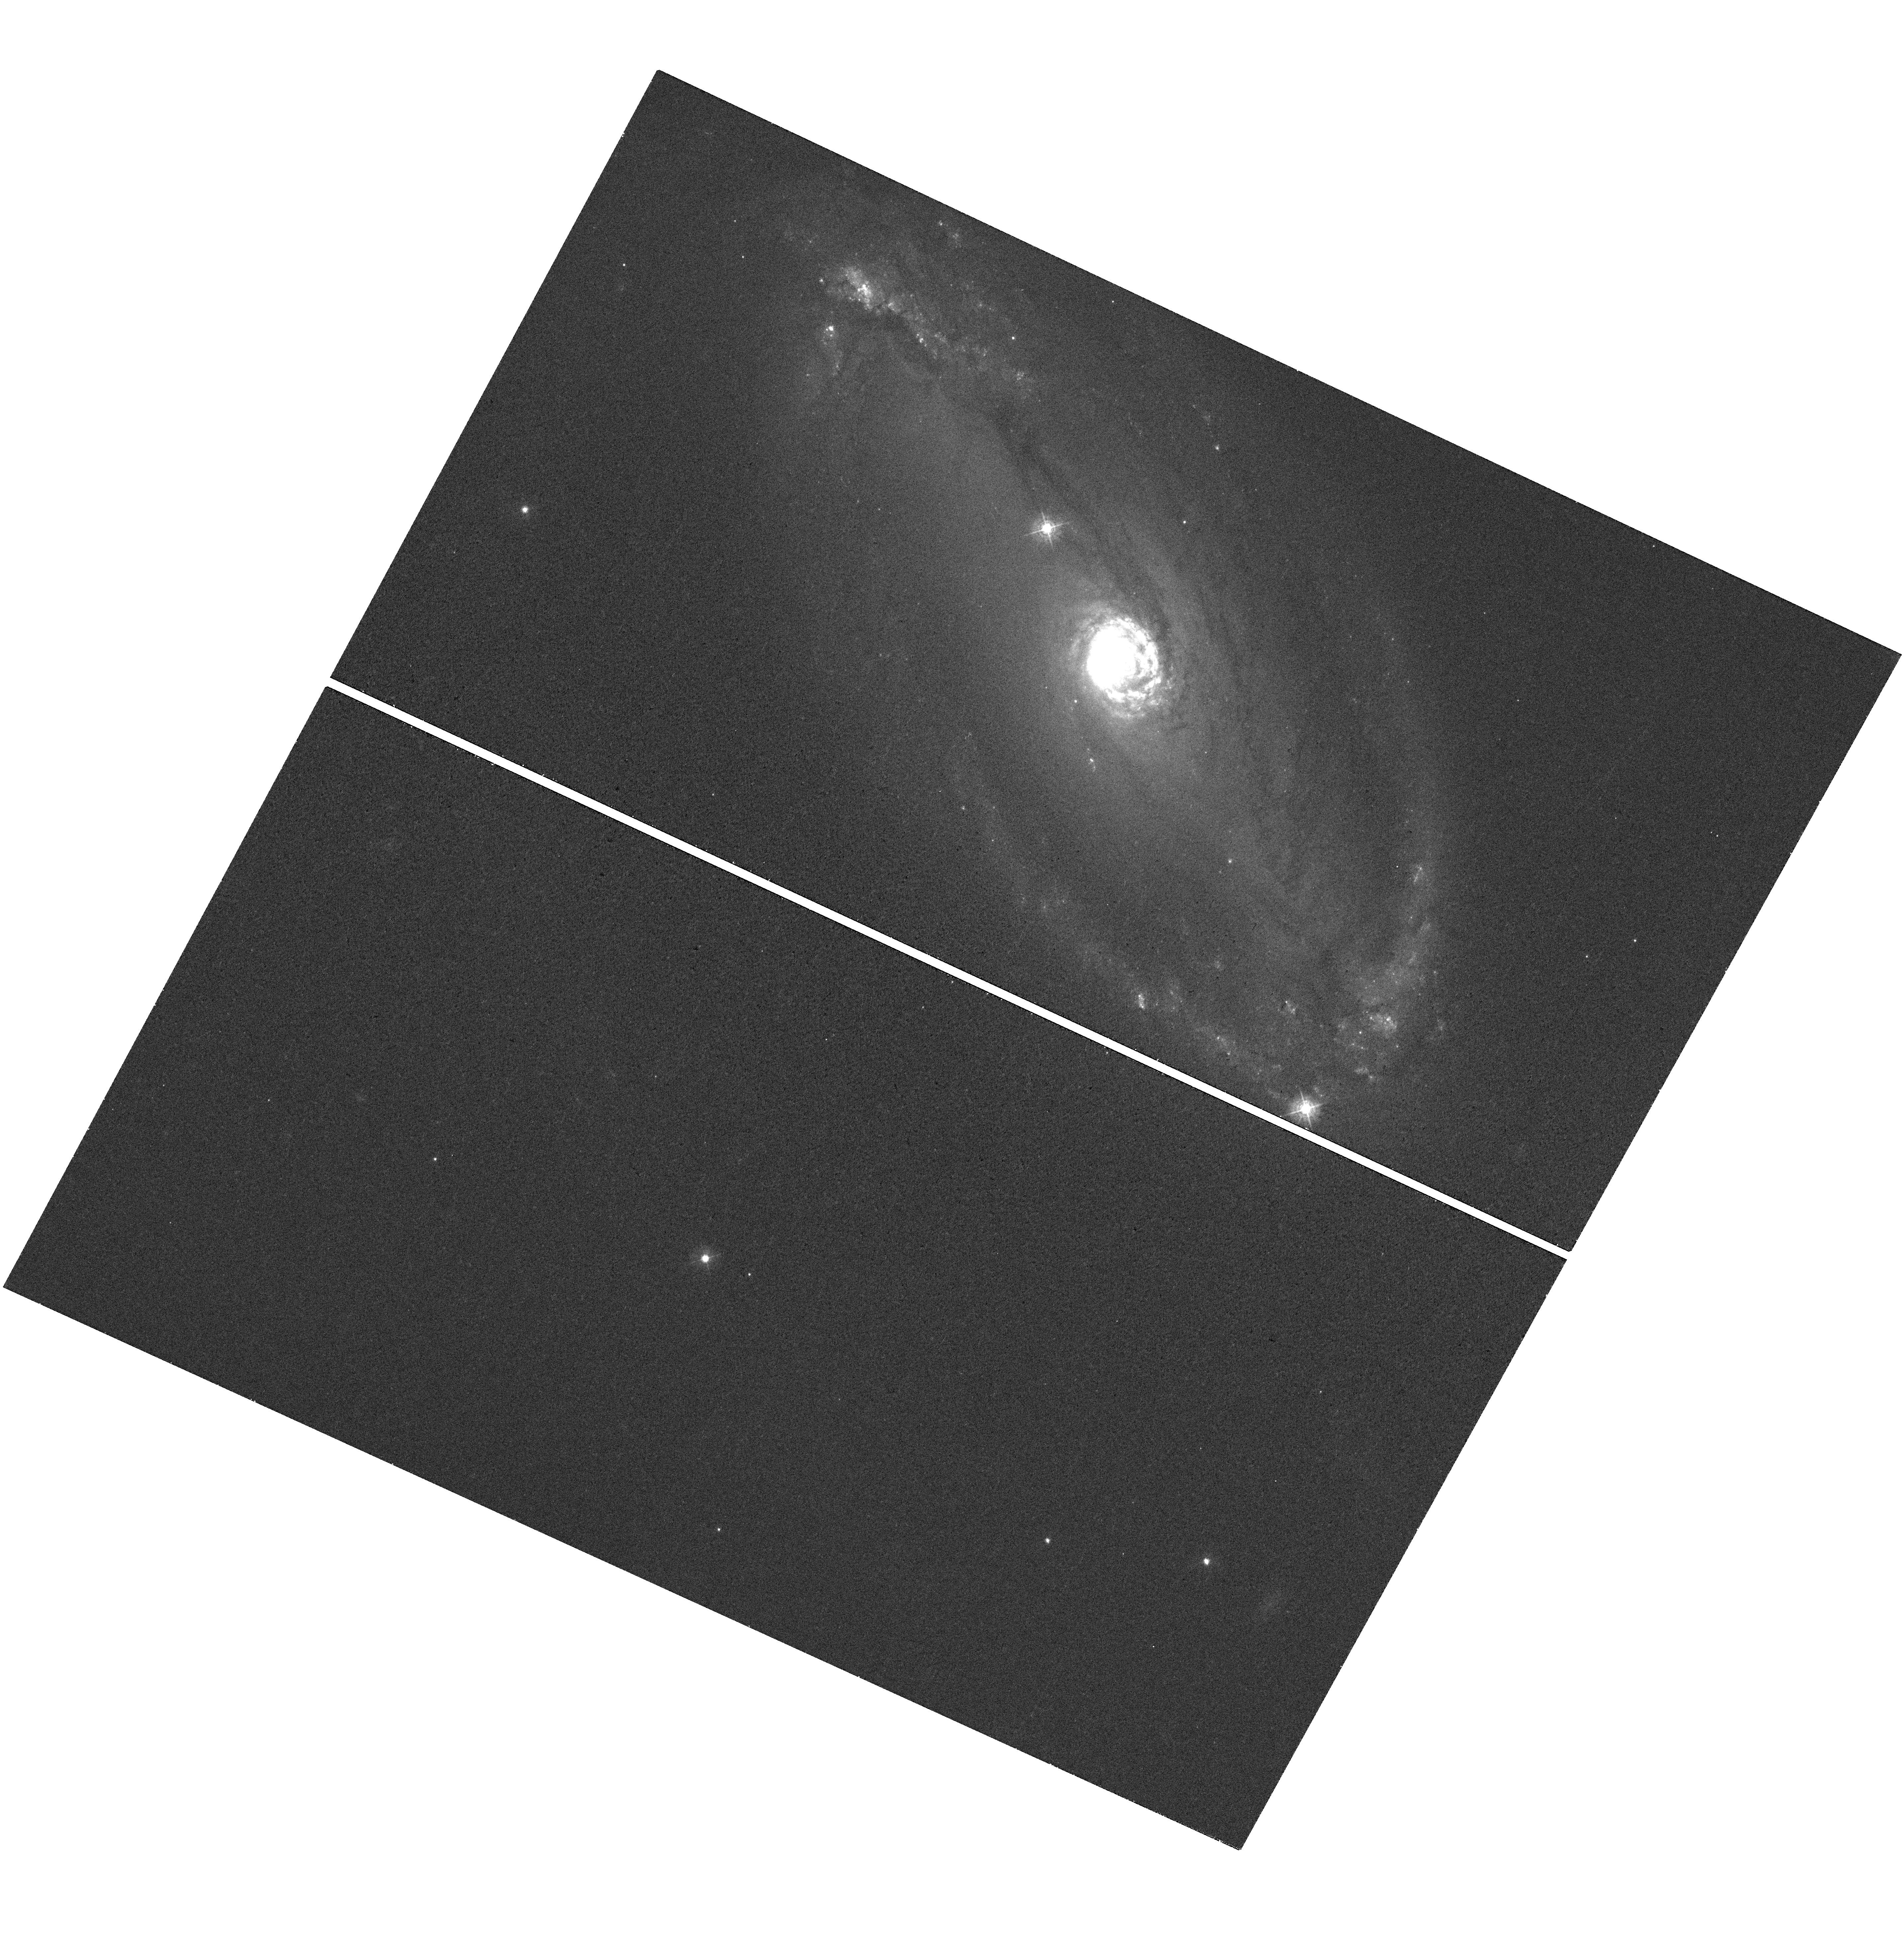
Target: NGC-5728. Instrument: WFC3/UVIS. Filter: F438W. Exposure: 9 min. Observation ID: hst_13755_09_wfc3_uvis_f438w_icml09

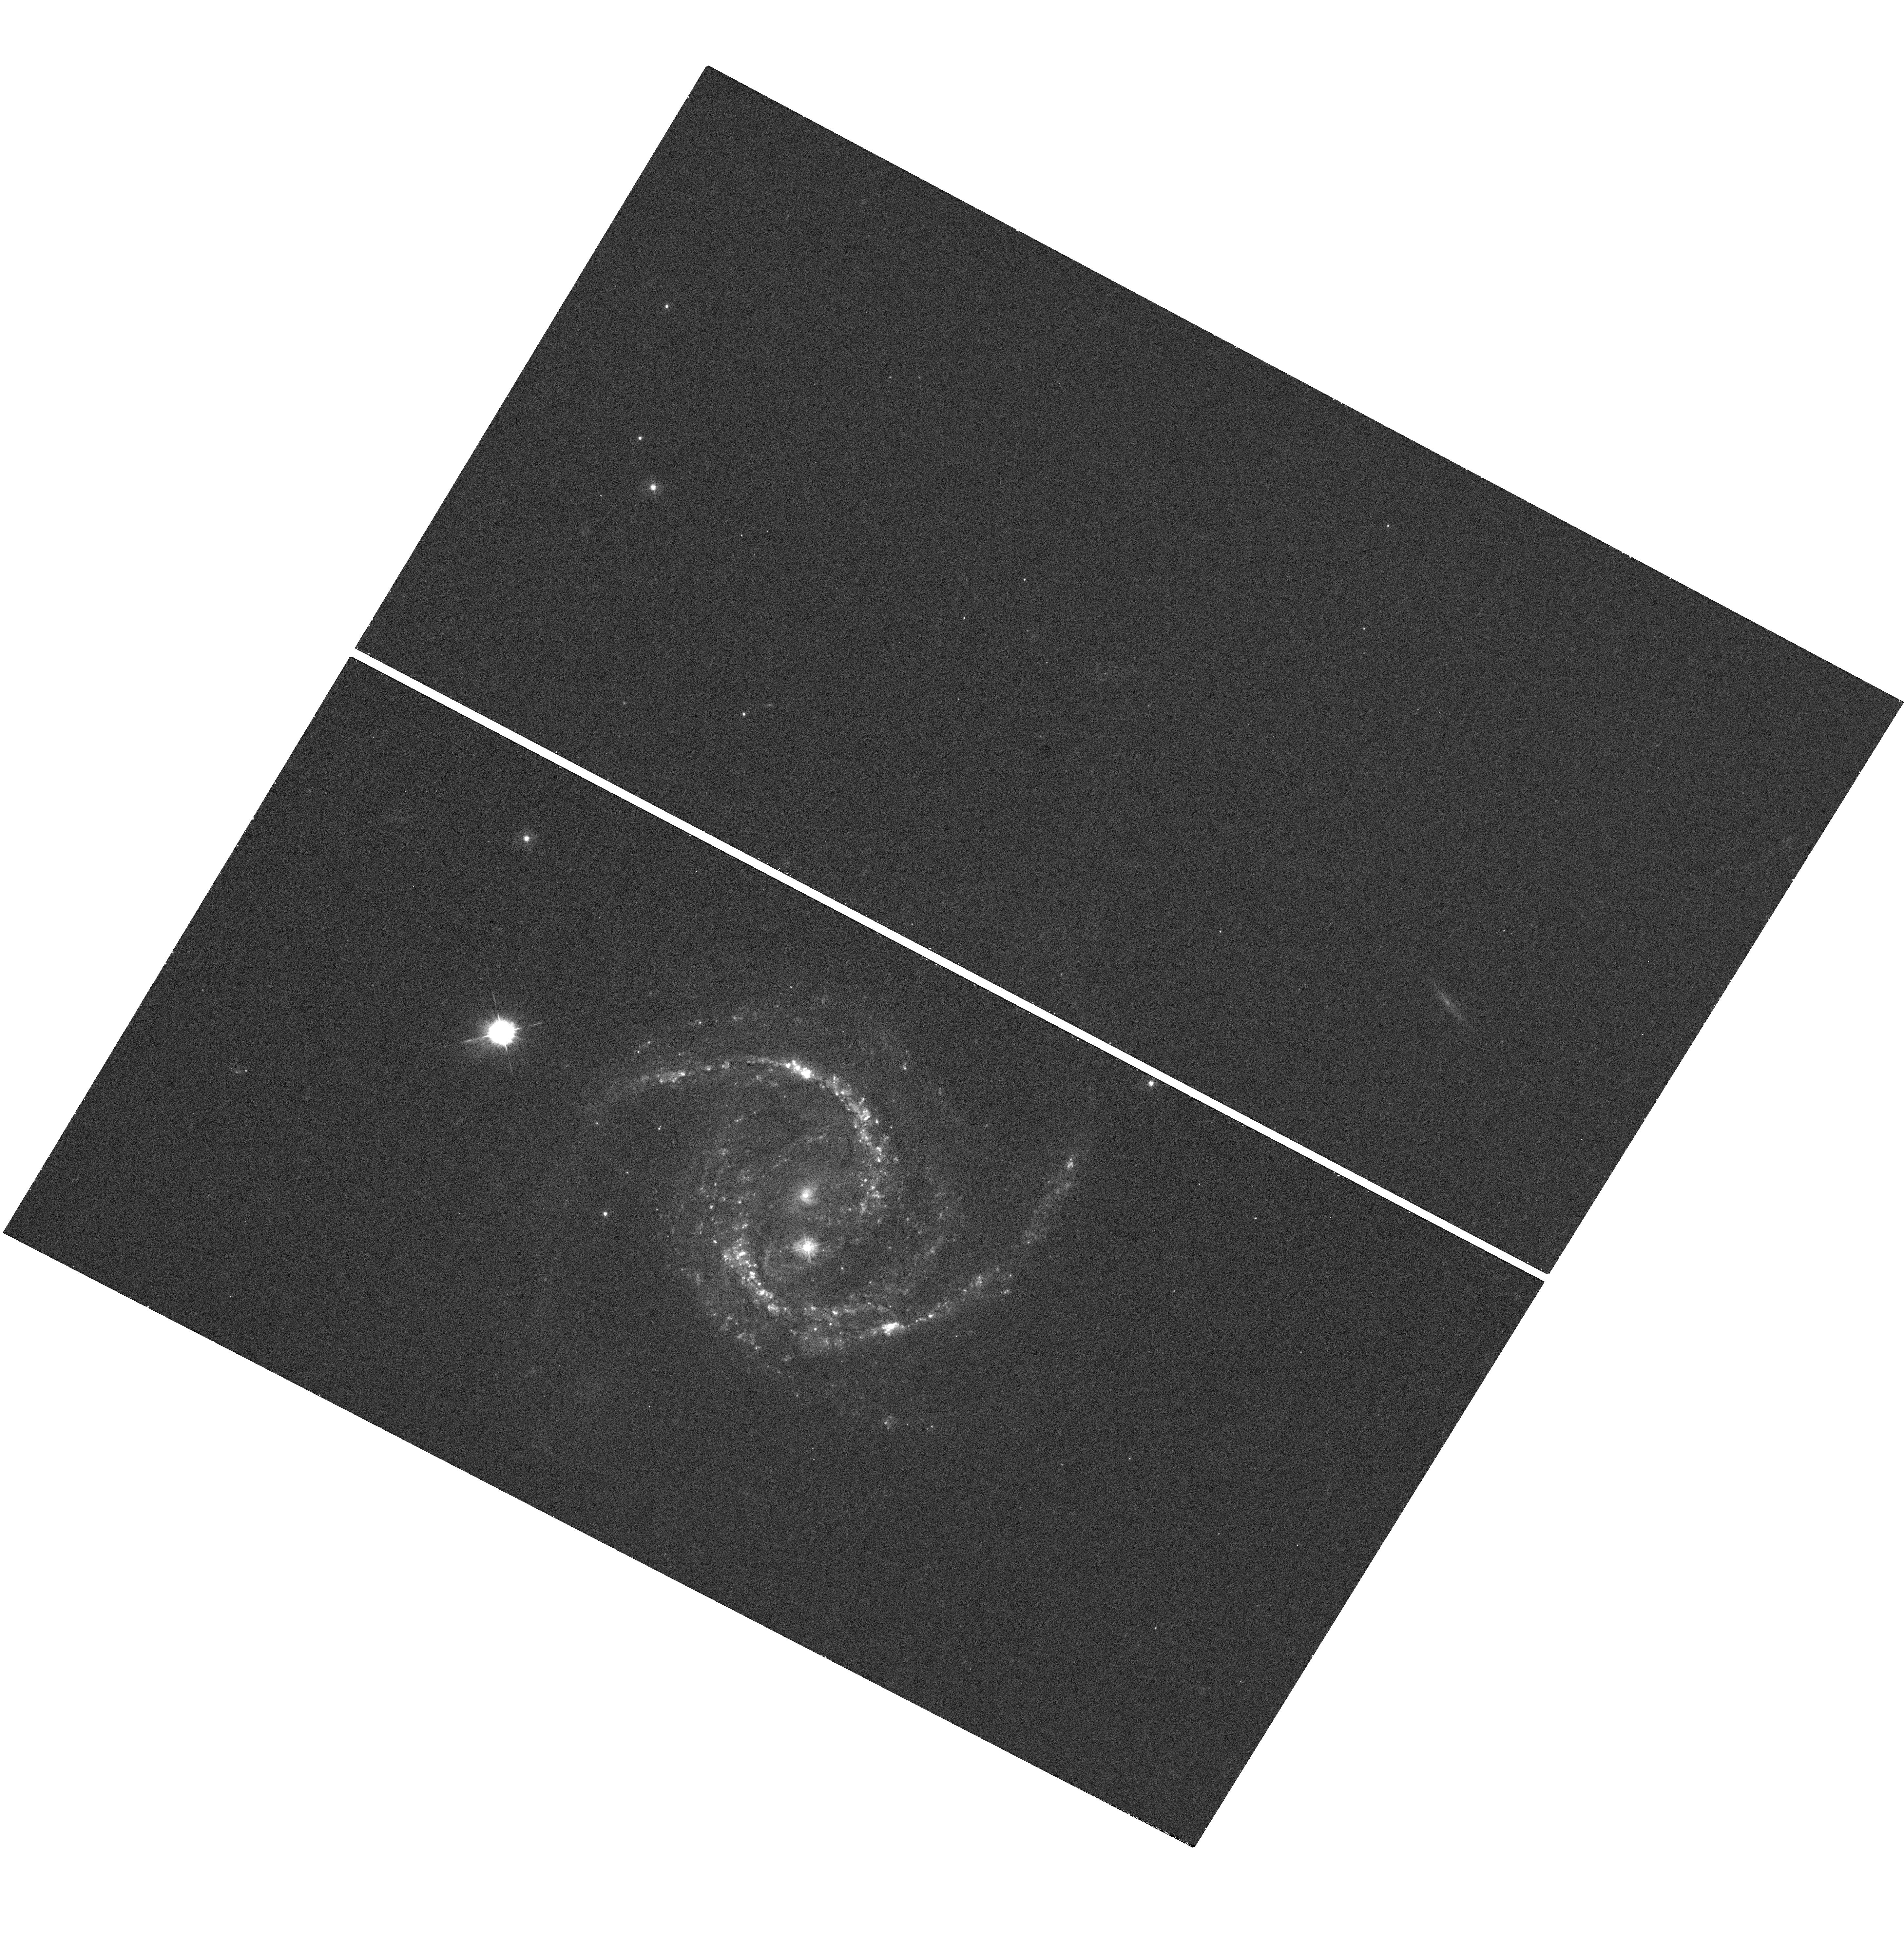
Target: NGC-5495. Instrument: WFC3/UVIS. Filter: F336W. Exposure: 20 min. Observation ID: hst_13755_08_wfc3_uvis_f336w_icml08

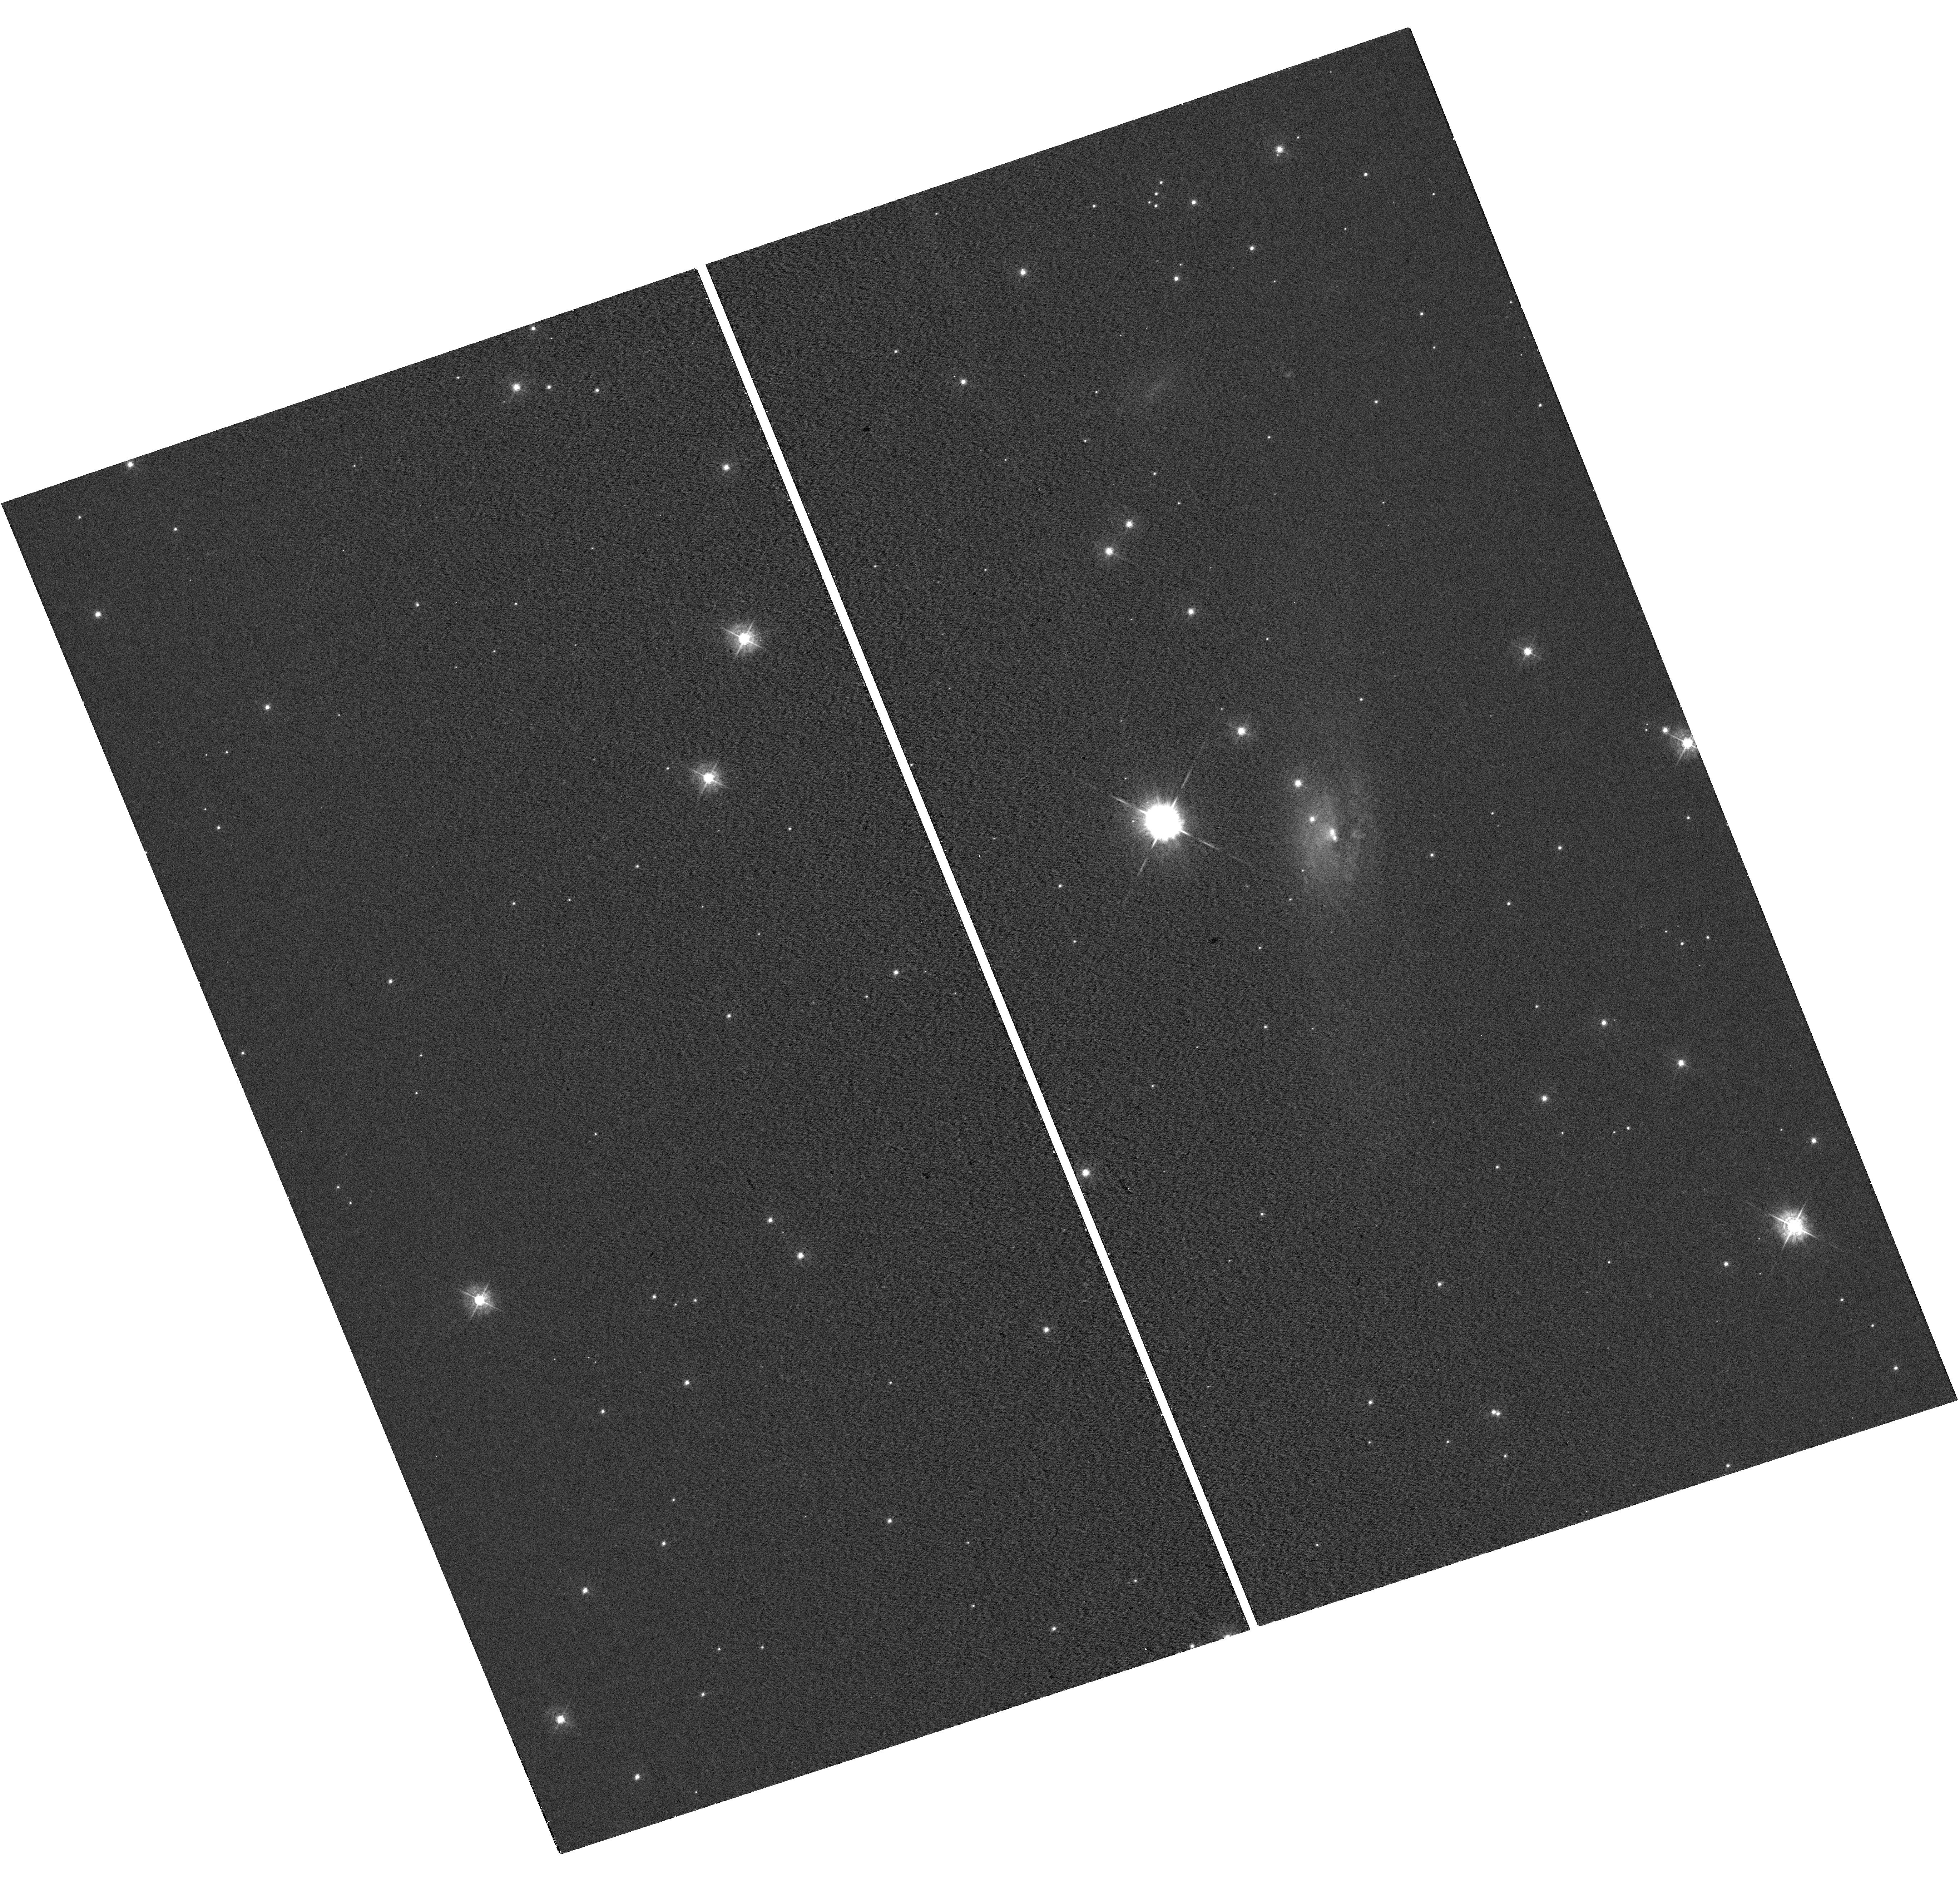
Target: ESO-558-9. Instrument: WFC3/UVIS. Filter: F438W. Exposure: 9 min. Observation ID: hst_13755_05_wfc3_uvis_f438w_icml05

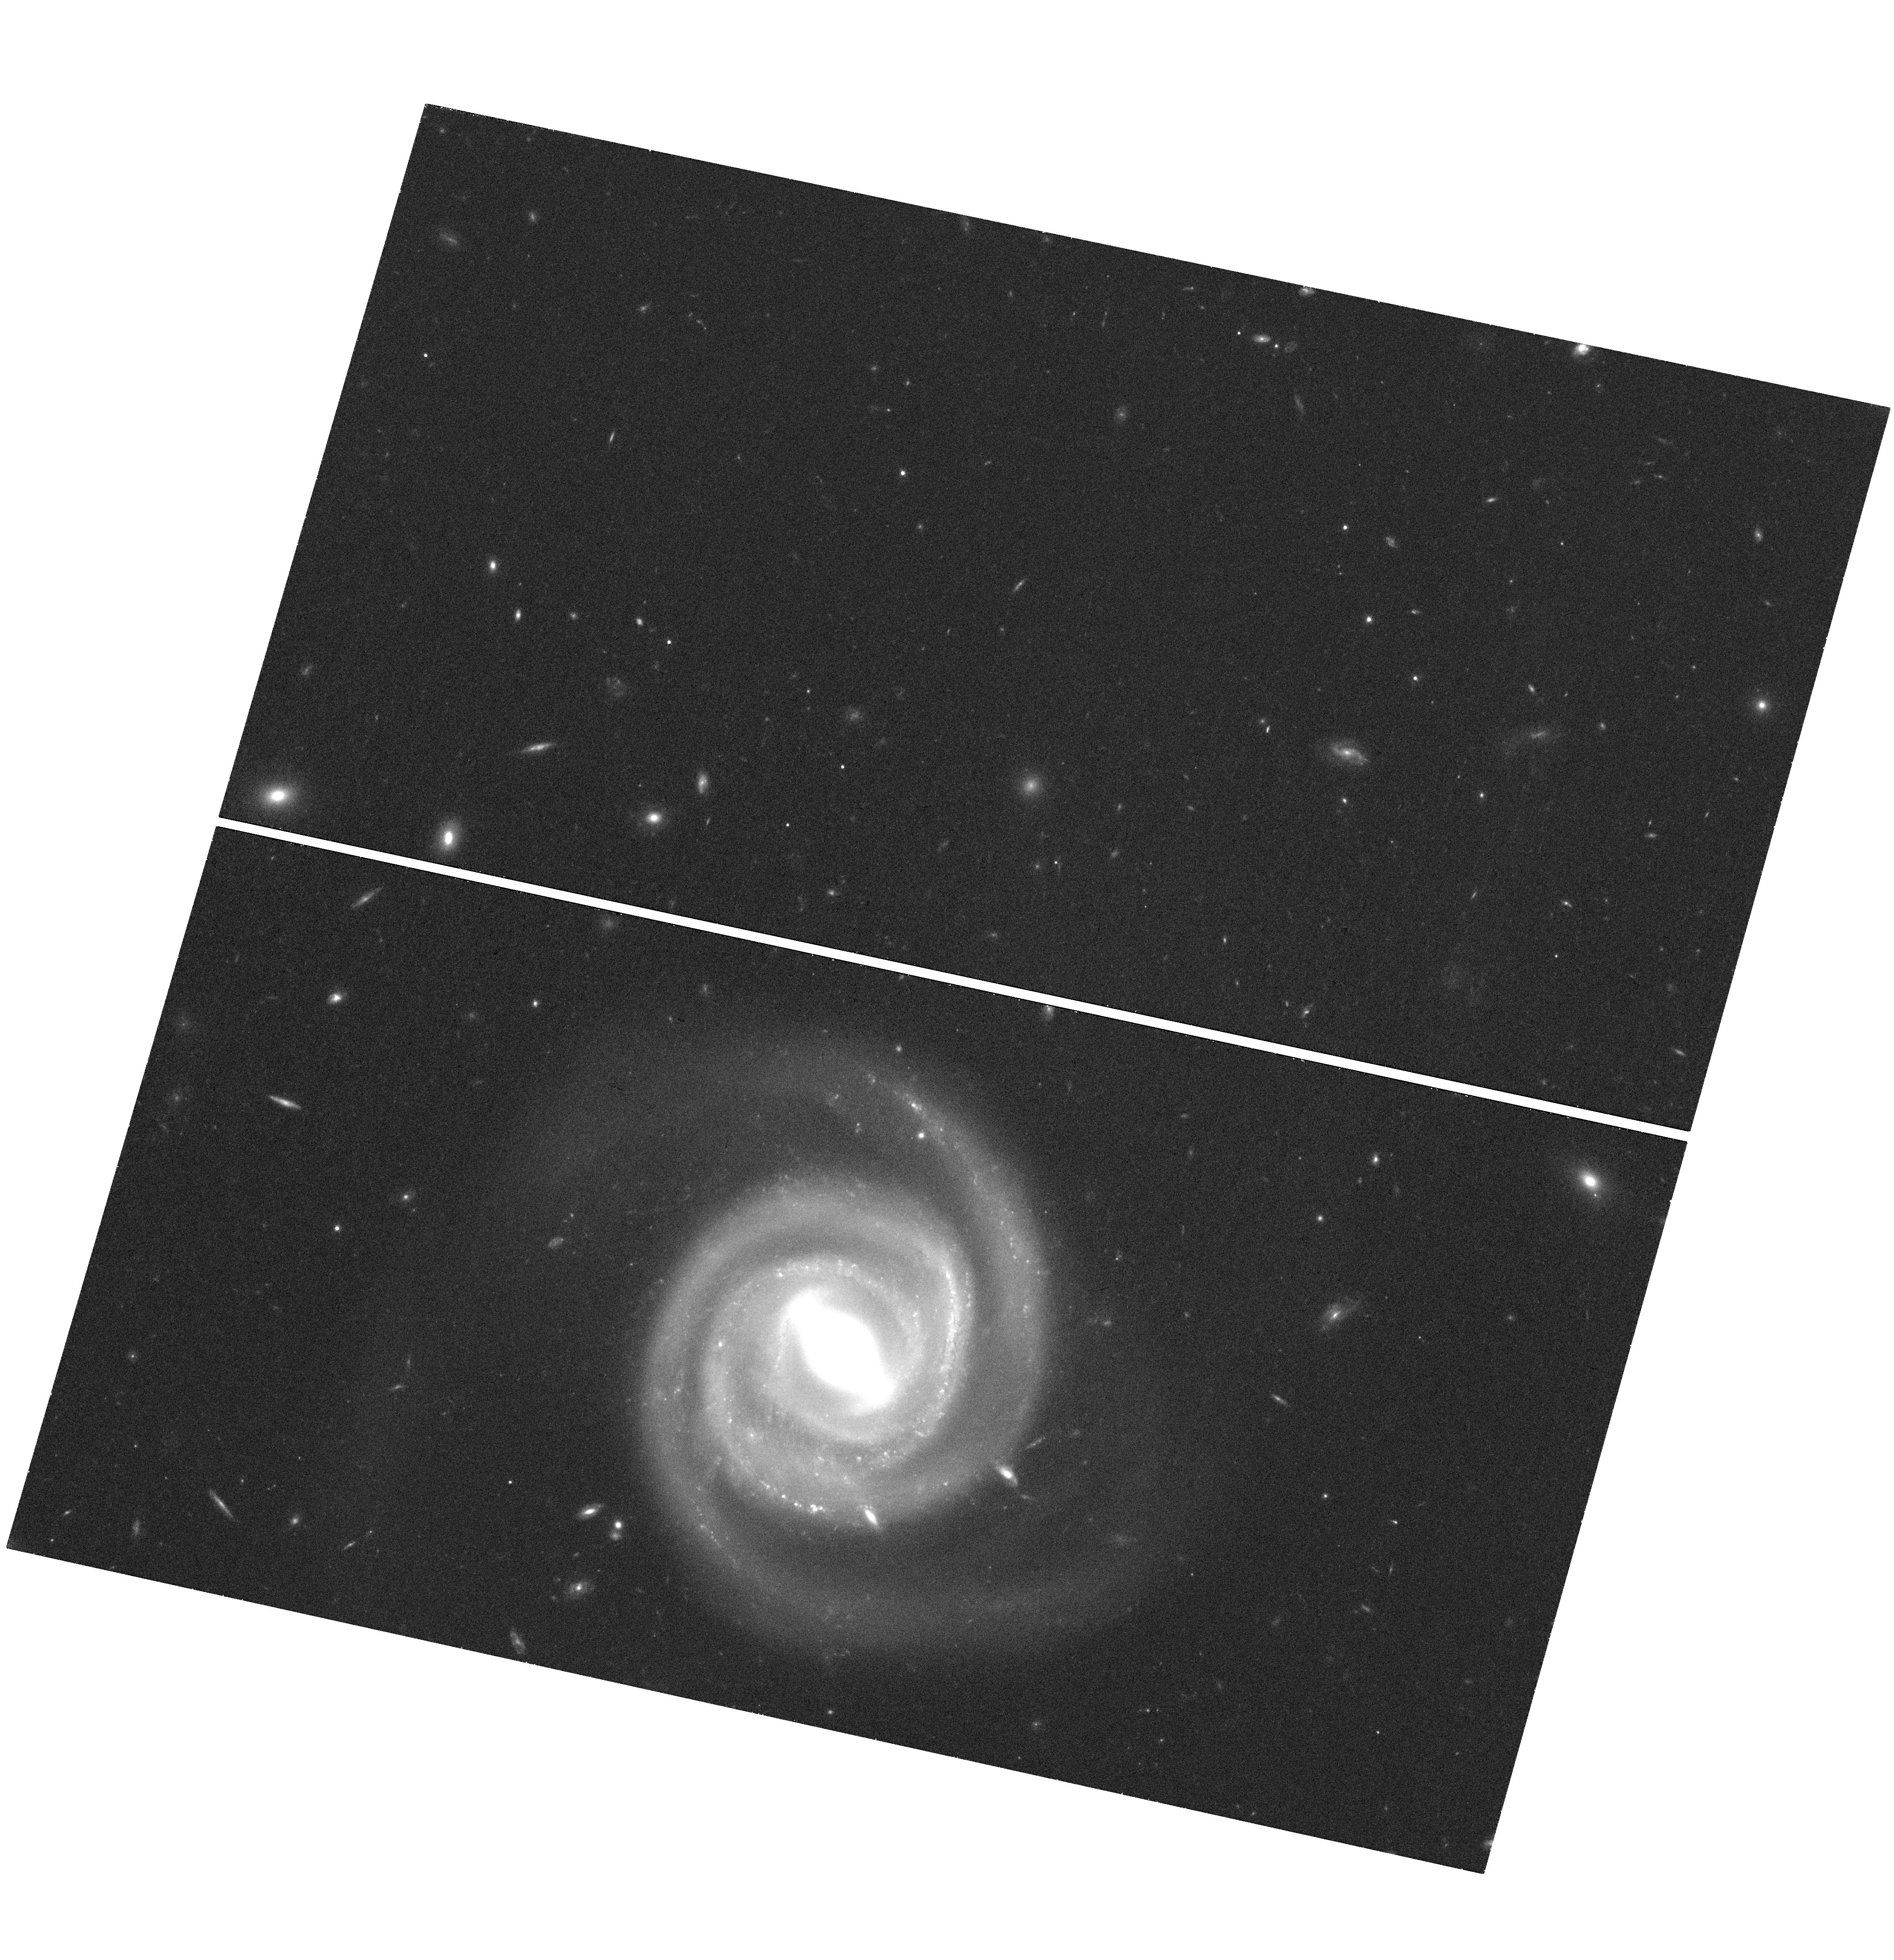
Target: UGC-6093. Instrument: WFC3/UVIS. Filter: F814W. Exposure: 32 min. Observation ID: hst_13755_07_wfc3_uvis_f814w_icml07

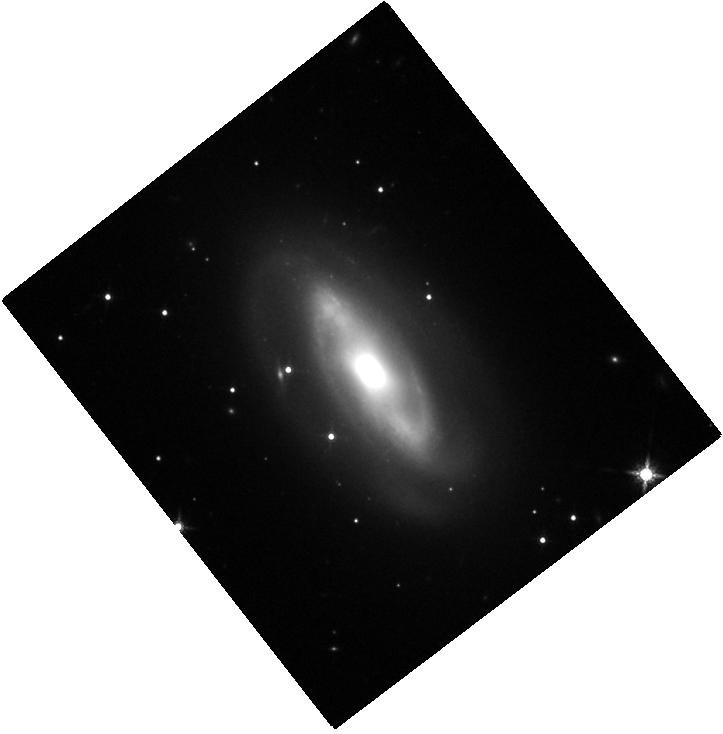
Target: J0437+2456. Instrument: WFC3/IR. Filter: F160W. Exposure: 7 min. Observation ID: hst_13755_03_wfc3_ir_f160w_icml03

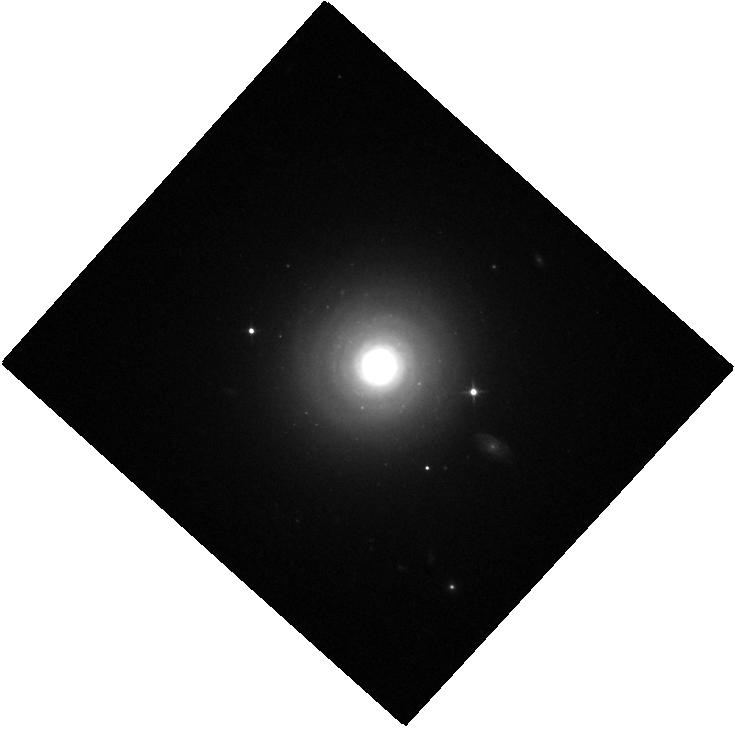
Target: MRK-1210. Instrument: WFC3/IR. Filter: F110W. Exposure: 2 min. Observation ID: hst_13755_06_wfc3_ir_f110w_icml06

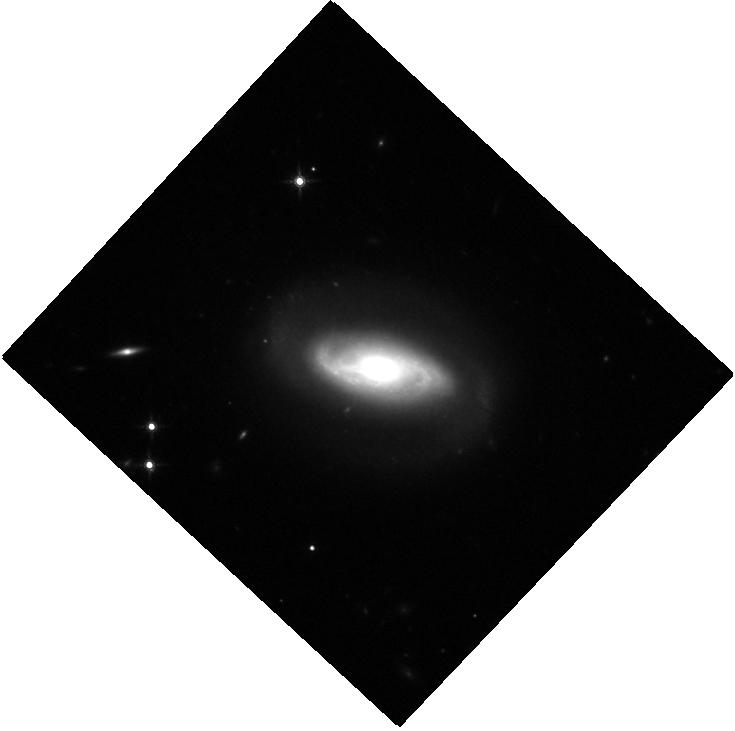
Target: NGC-449. Instrument: WFC3/IR. Filter: F160W. Exposure: 7 min. Observation ID: hst_13755_01_wfc3_ir_f160w_icml01

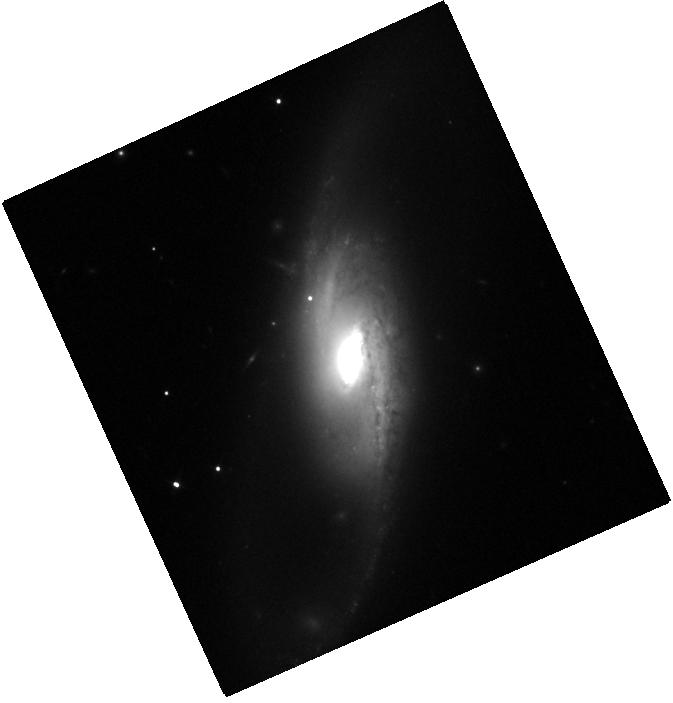
Target: UGC-3193. Instrument: WFC3/IR. Filter: F110W. Exposure: 2 min. Observation ID: hst_13755_04_wfc3_ir_f110w_icml04

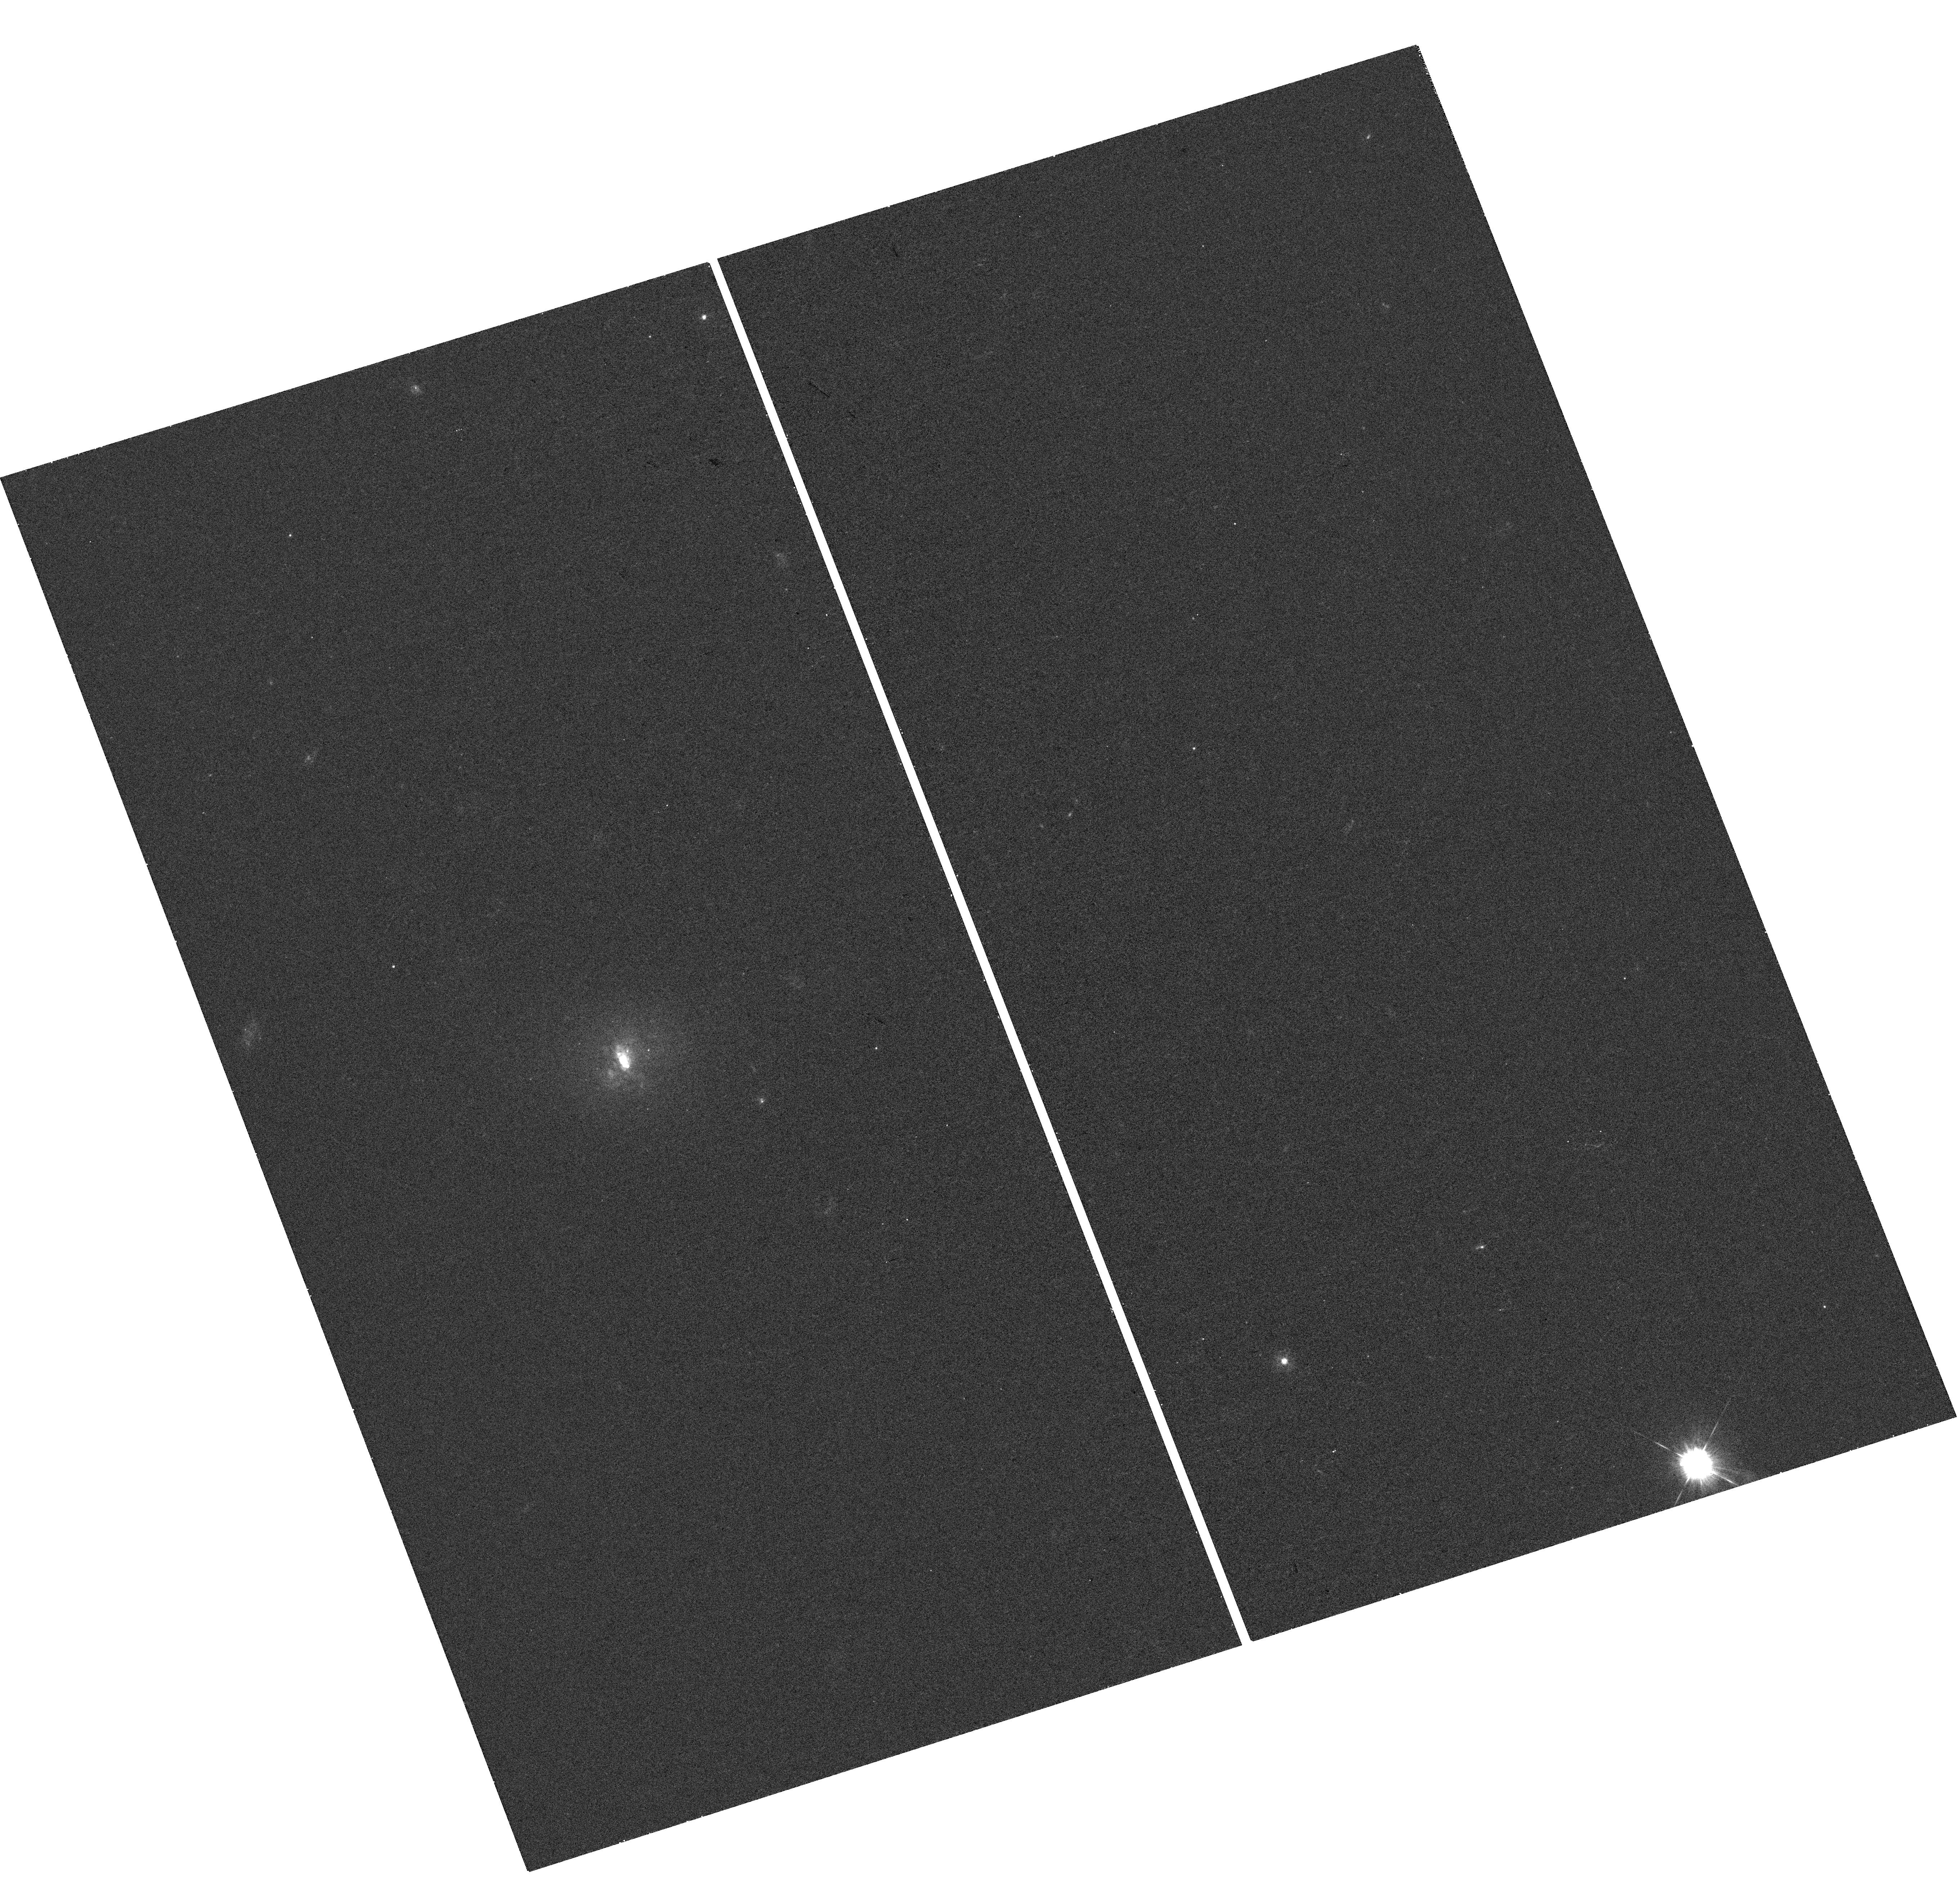
Target: MRK-1029. Instrument: WFC3/UVIS. Filter: F336W. Exposure: 20 min. Observation ID: hst_13755_02_wfc3_uvis_f336w_icml02

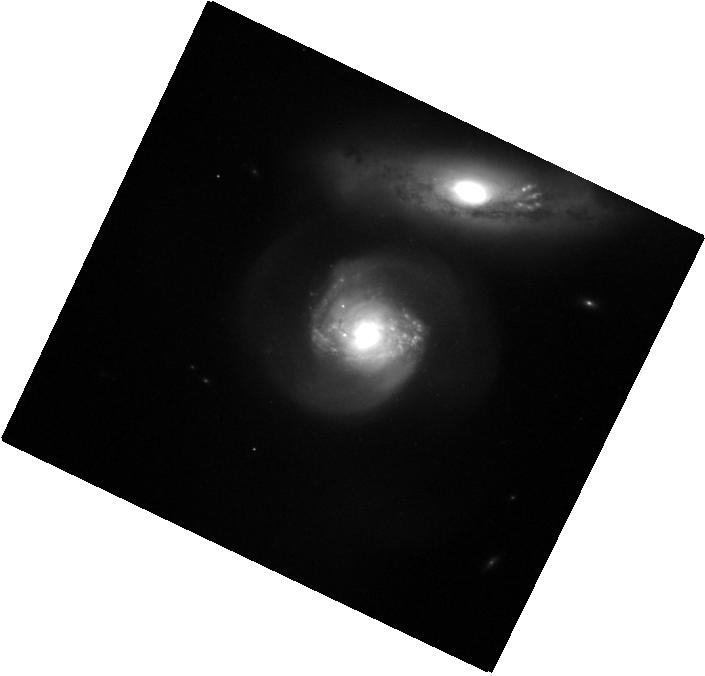
Target: MCG+01-38-005. Instrument: WFC3/IR. Filter: F110W. Exposure: 2 min. Observation ID: hst_13755_10_wfc3_ir_f110w_icml10

The Hosts of Megamaser Disk Galaxies (II) (PI: Greene, Jenny Emma)

We propose to observe ten new megamaser disk galaxies. Much like in NGC 4258, the megamasers in our sample trace sub-pc, circumnuclear gas in Keplerian rotation around central supermassive black holes (BHs). From the maser disk, we derive the most precise BH masses (<10%) outside of our own Galactic Center, as well as a very precise orientation for the megamaser disk. These megamaser galaxies are the best available tool to study BH demographics in spiral galaxies, but HST resolution is required to disentangle the nuclear disks, star-forming rings, bars, and dust from any underlying bulge component. Using F336W, F438W, F814W, F110W, and F160W observations of these galaxies with WFC3, we will derive accurate bulge masses to study BH-galaxy scaling relations. We will then compare the orientation of the ~100 pc-scale structures we find with that of the accretion disk on sub-pc scales, to determine the mechanisms that connect the galactic ISM to accretion. The ten new megamaser disk systems proposed here not only double the entire megamaser sample with uniform HST imaging, but crucially add six new dynamical BH masses with M_BH<10^7 M_sun.